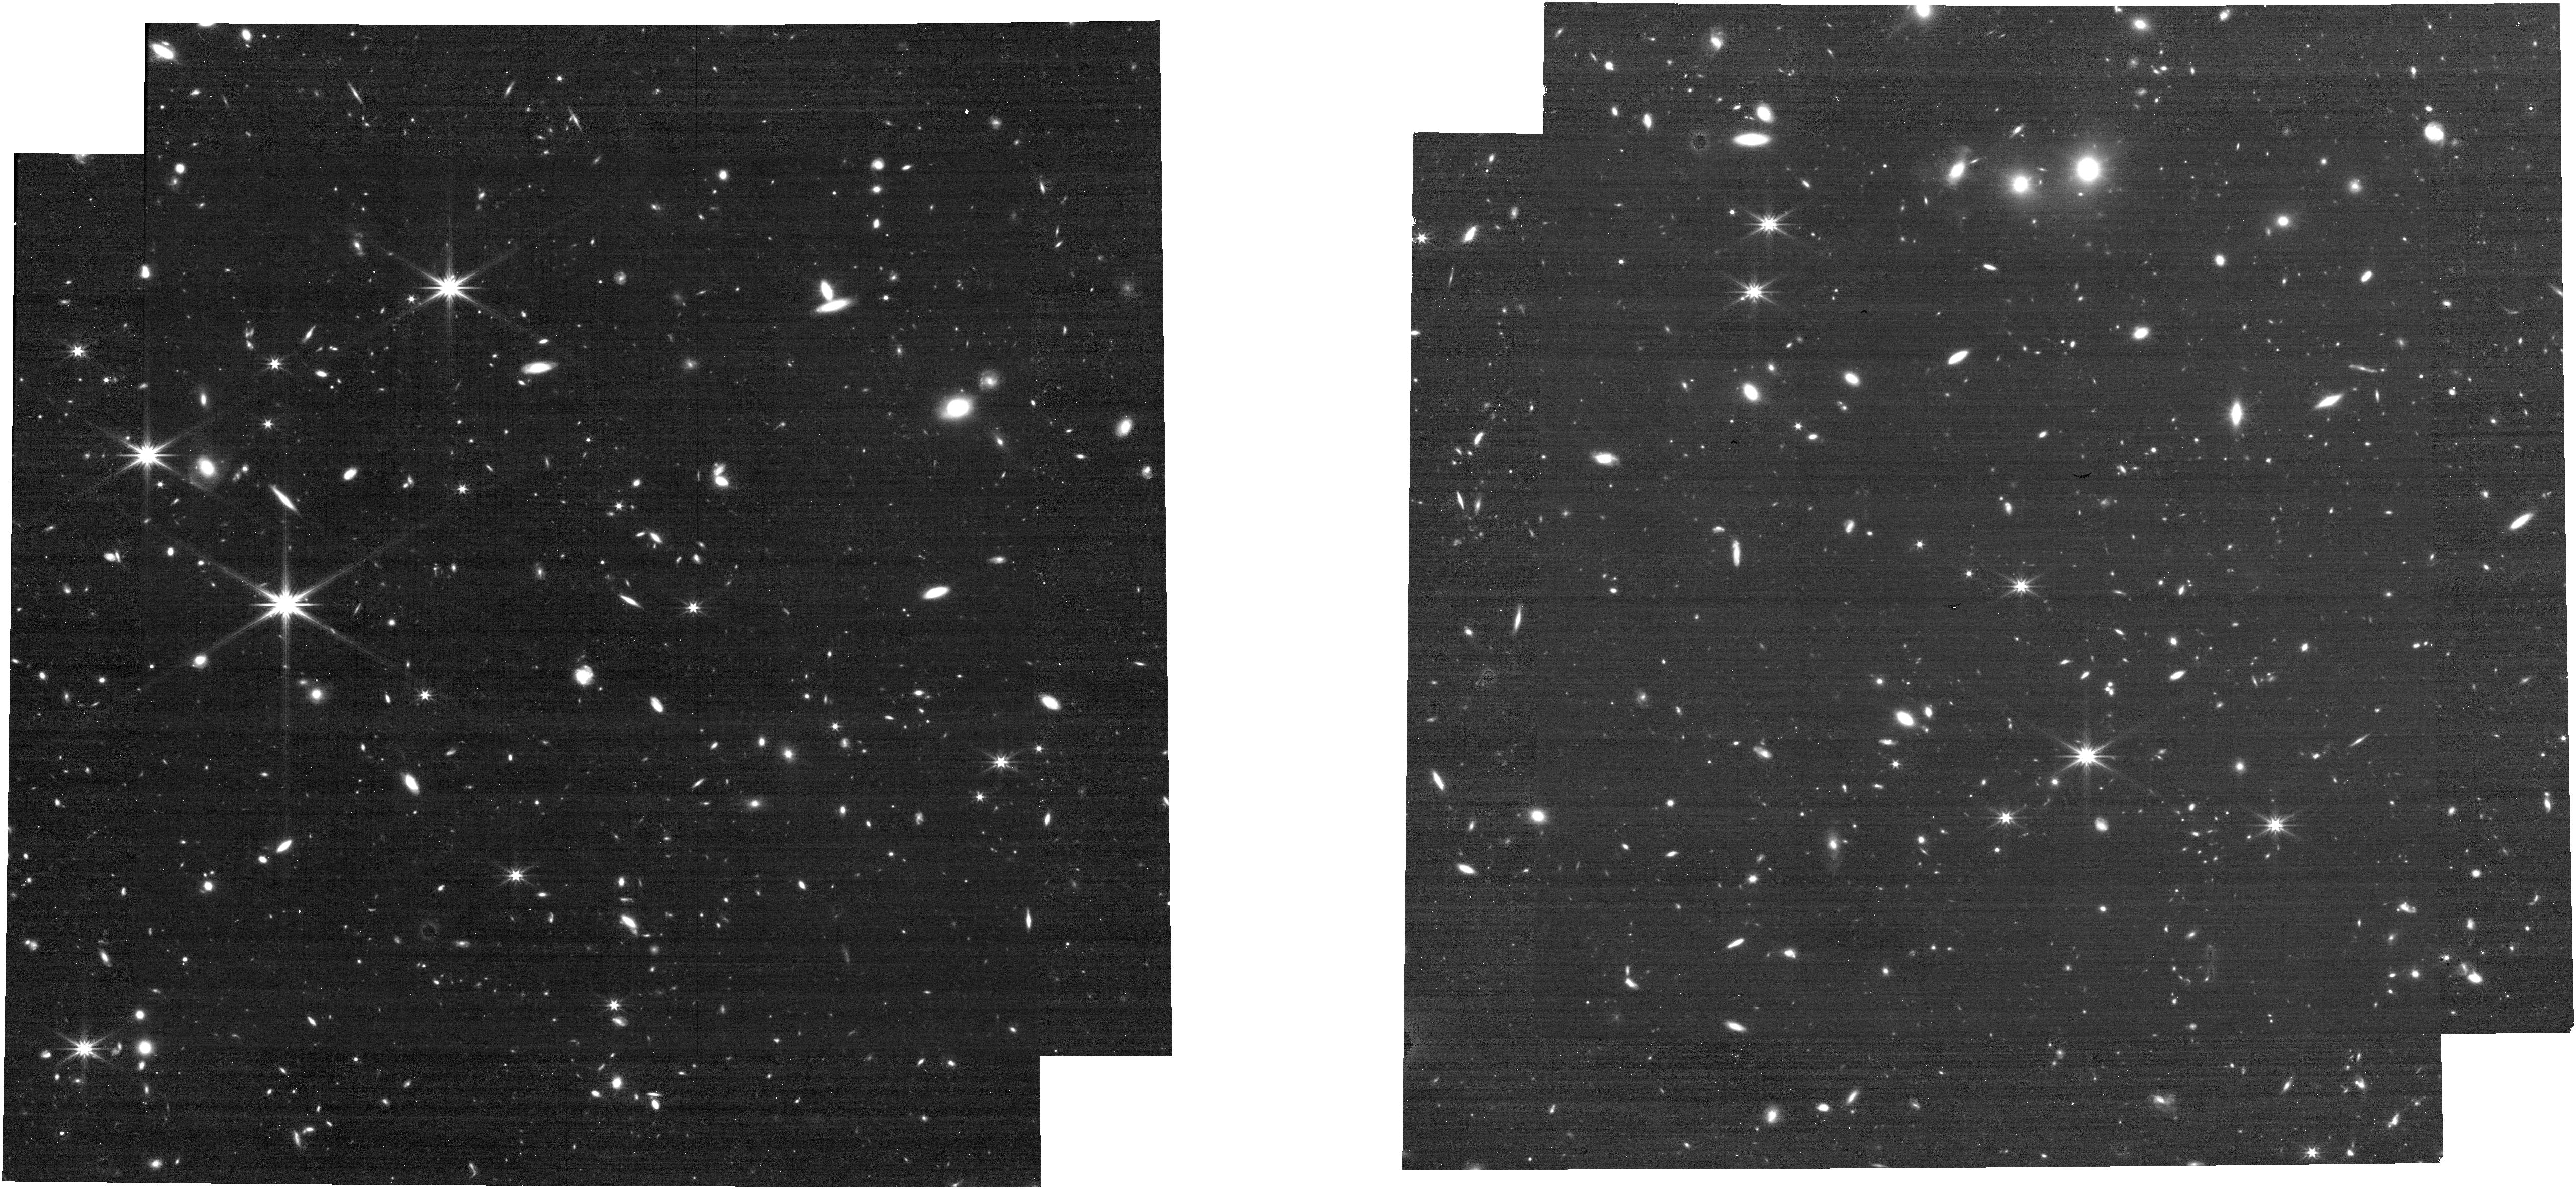
Target: ECLIPTIC-RA80
Instrument: NIRCAM
Filter: F322W2
Exposure: 16 min
Observation ID: jw01063-o133_t005_nircam_clear-f322w2

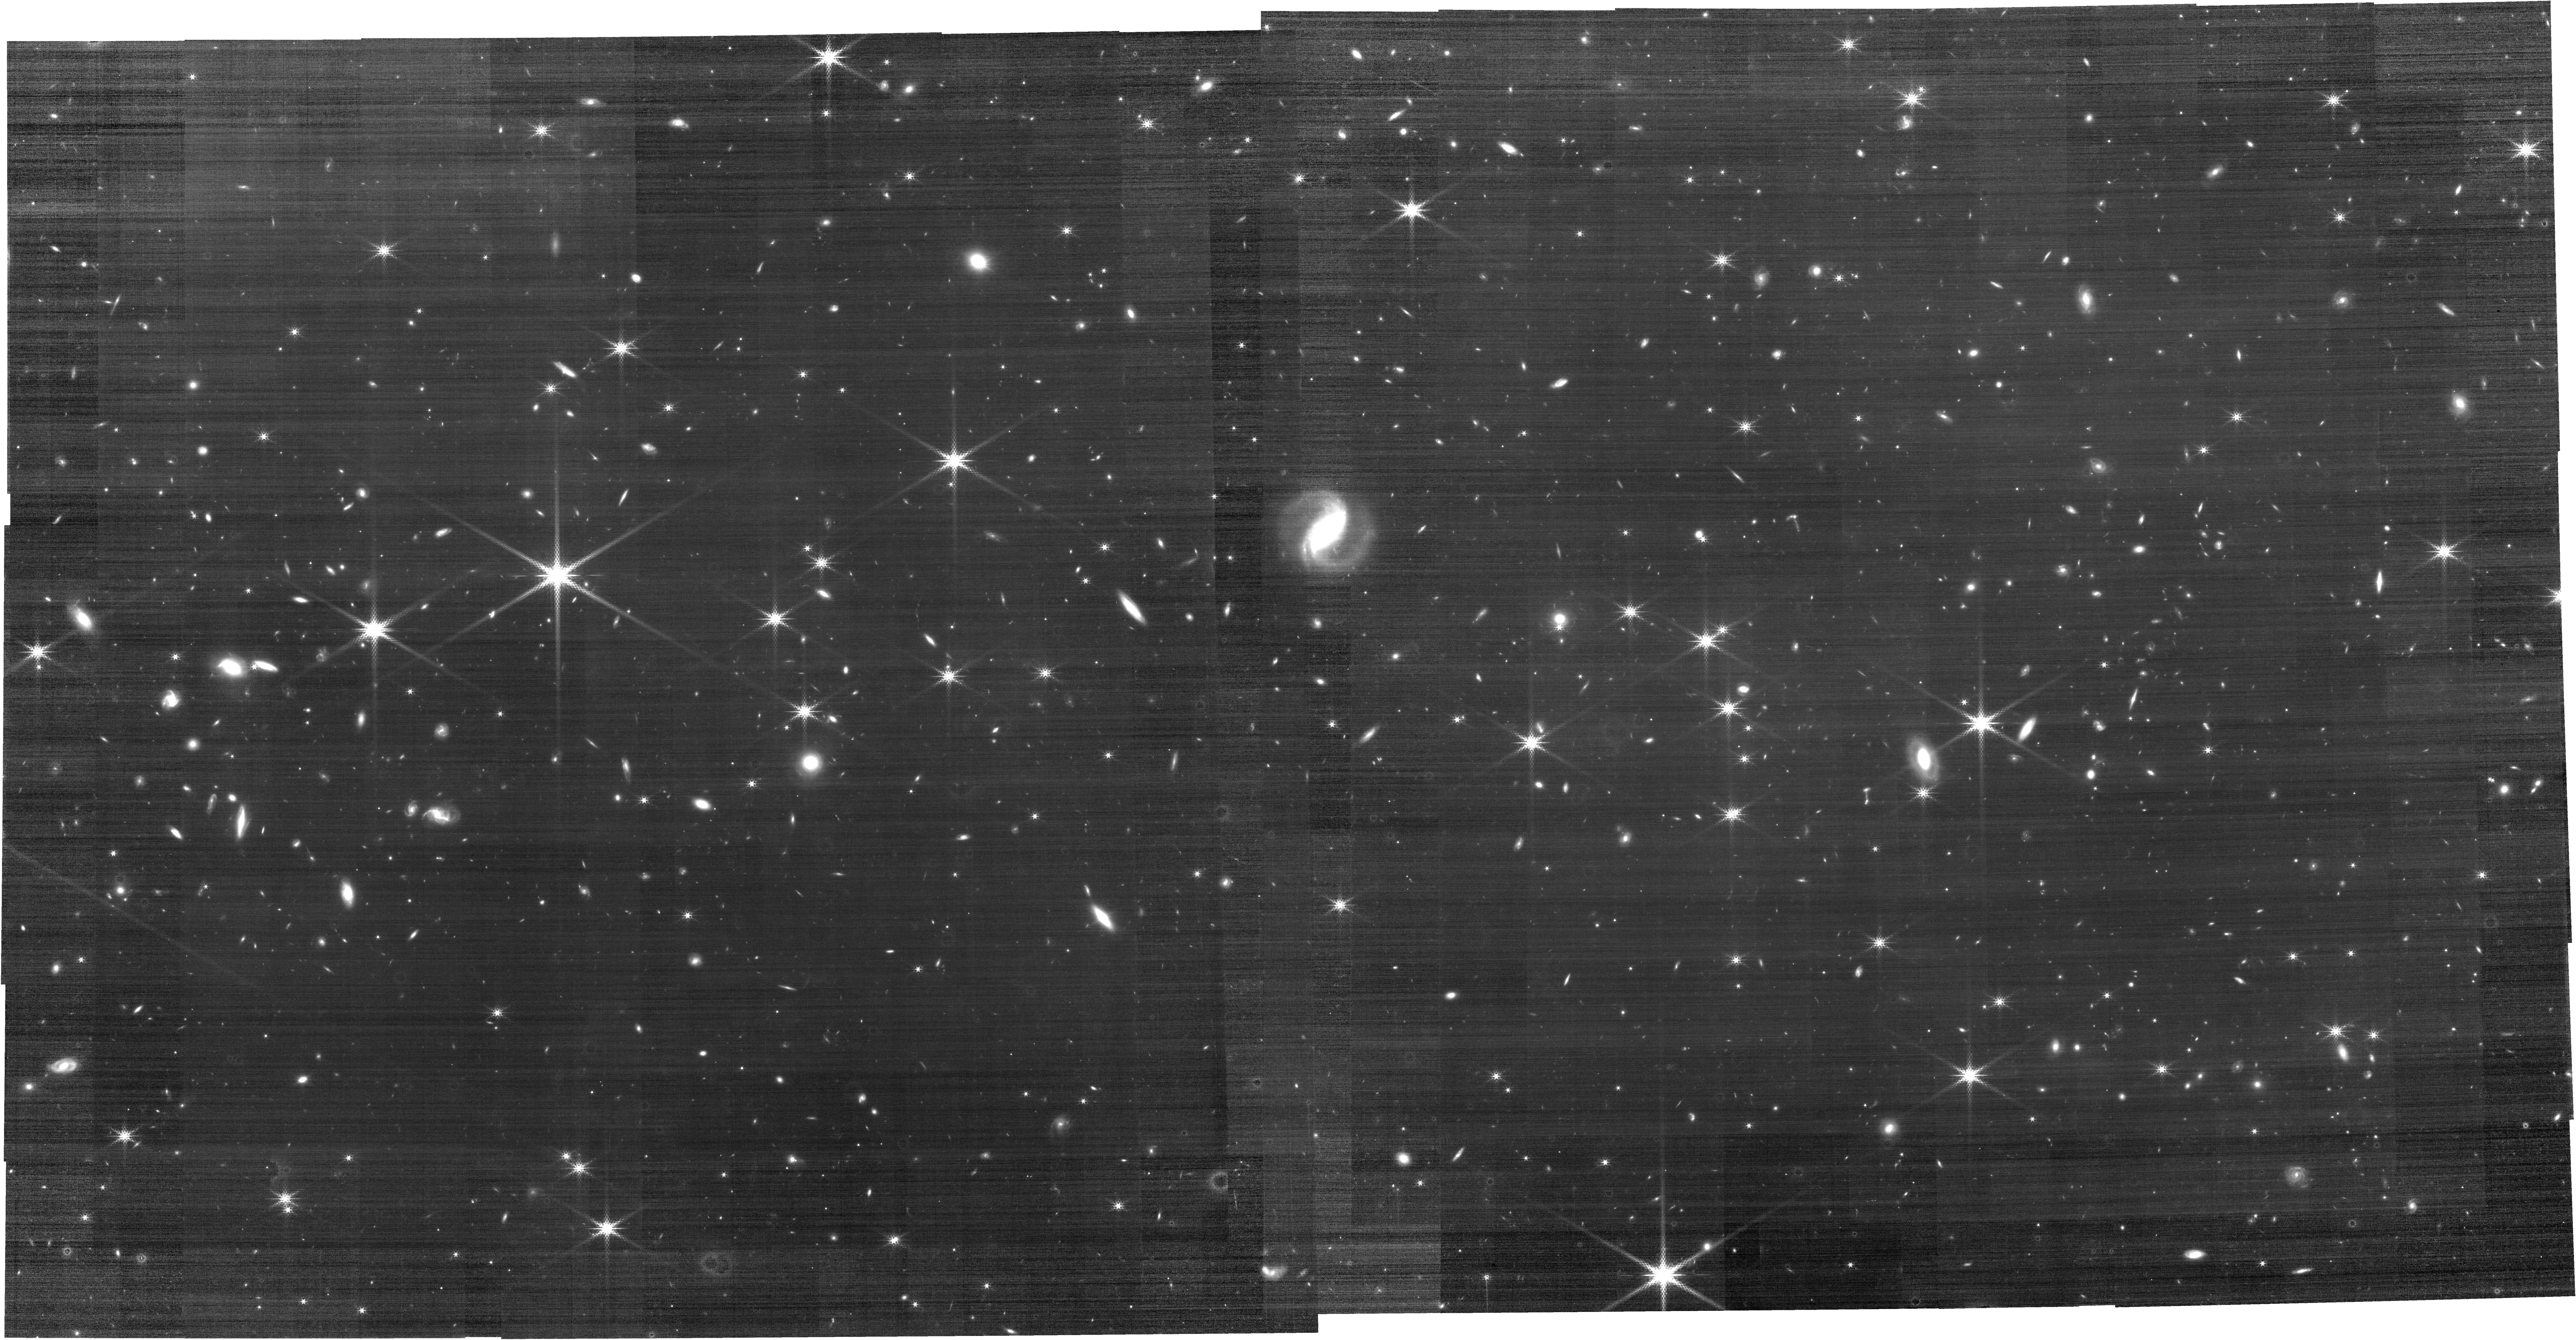
Target: ECLIPTIC-RA60
Instrument: NIRCAM
Filter: F210M
Exposure: 11.8 h
Observation ID: jw01063-o115_t004_nircam_clear-f210m

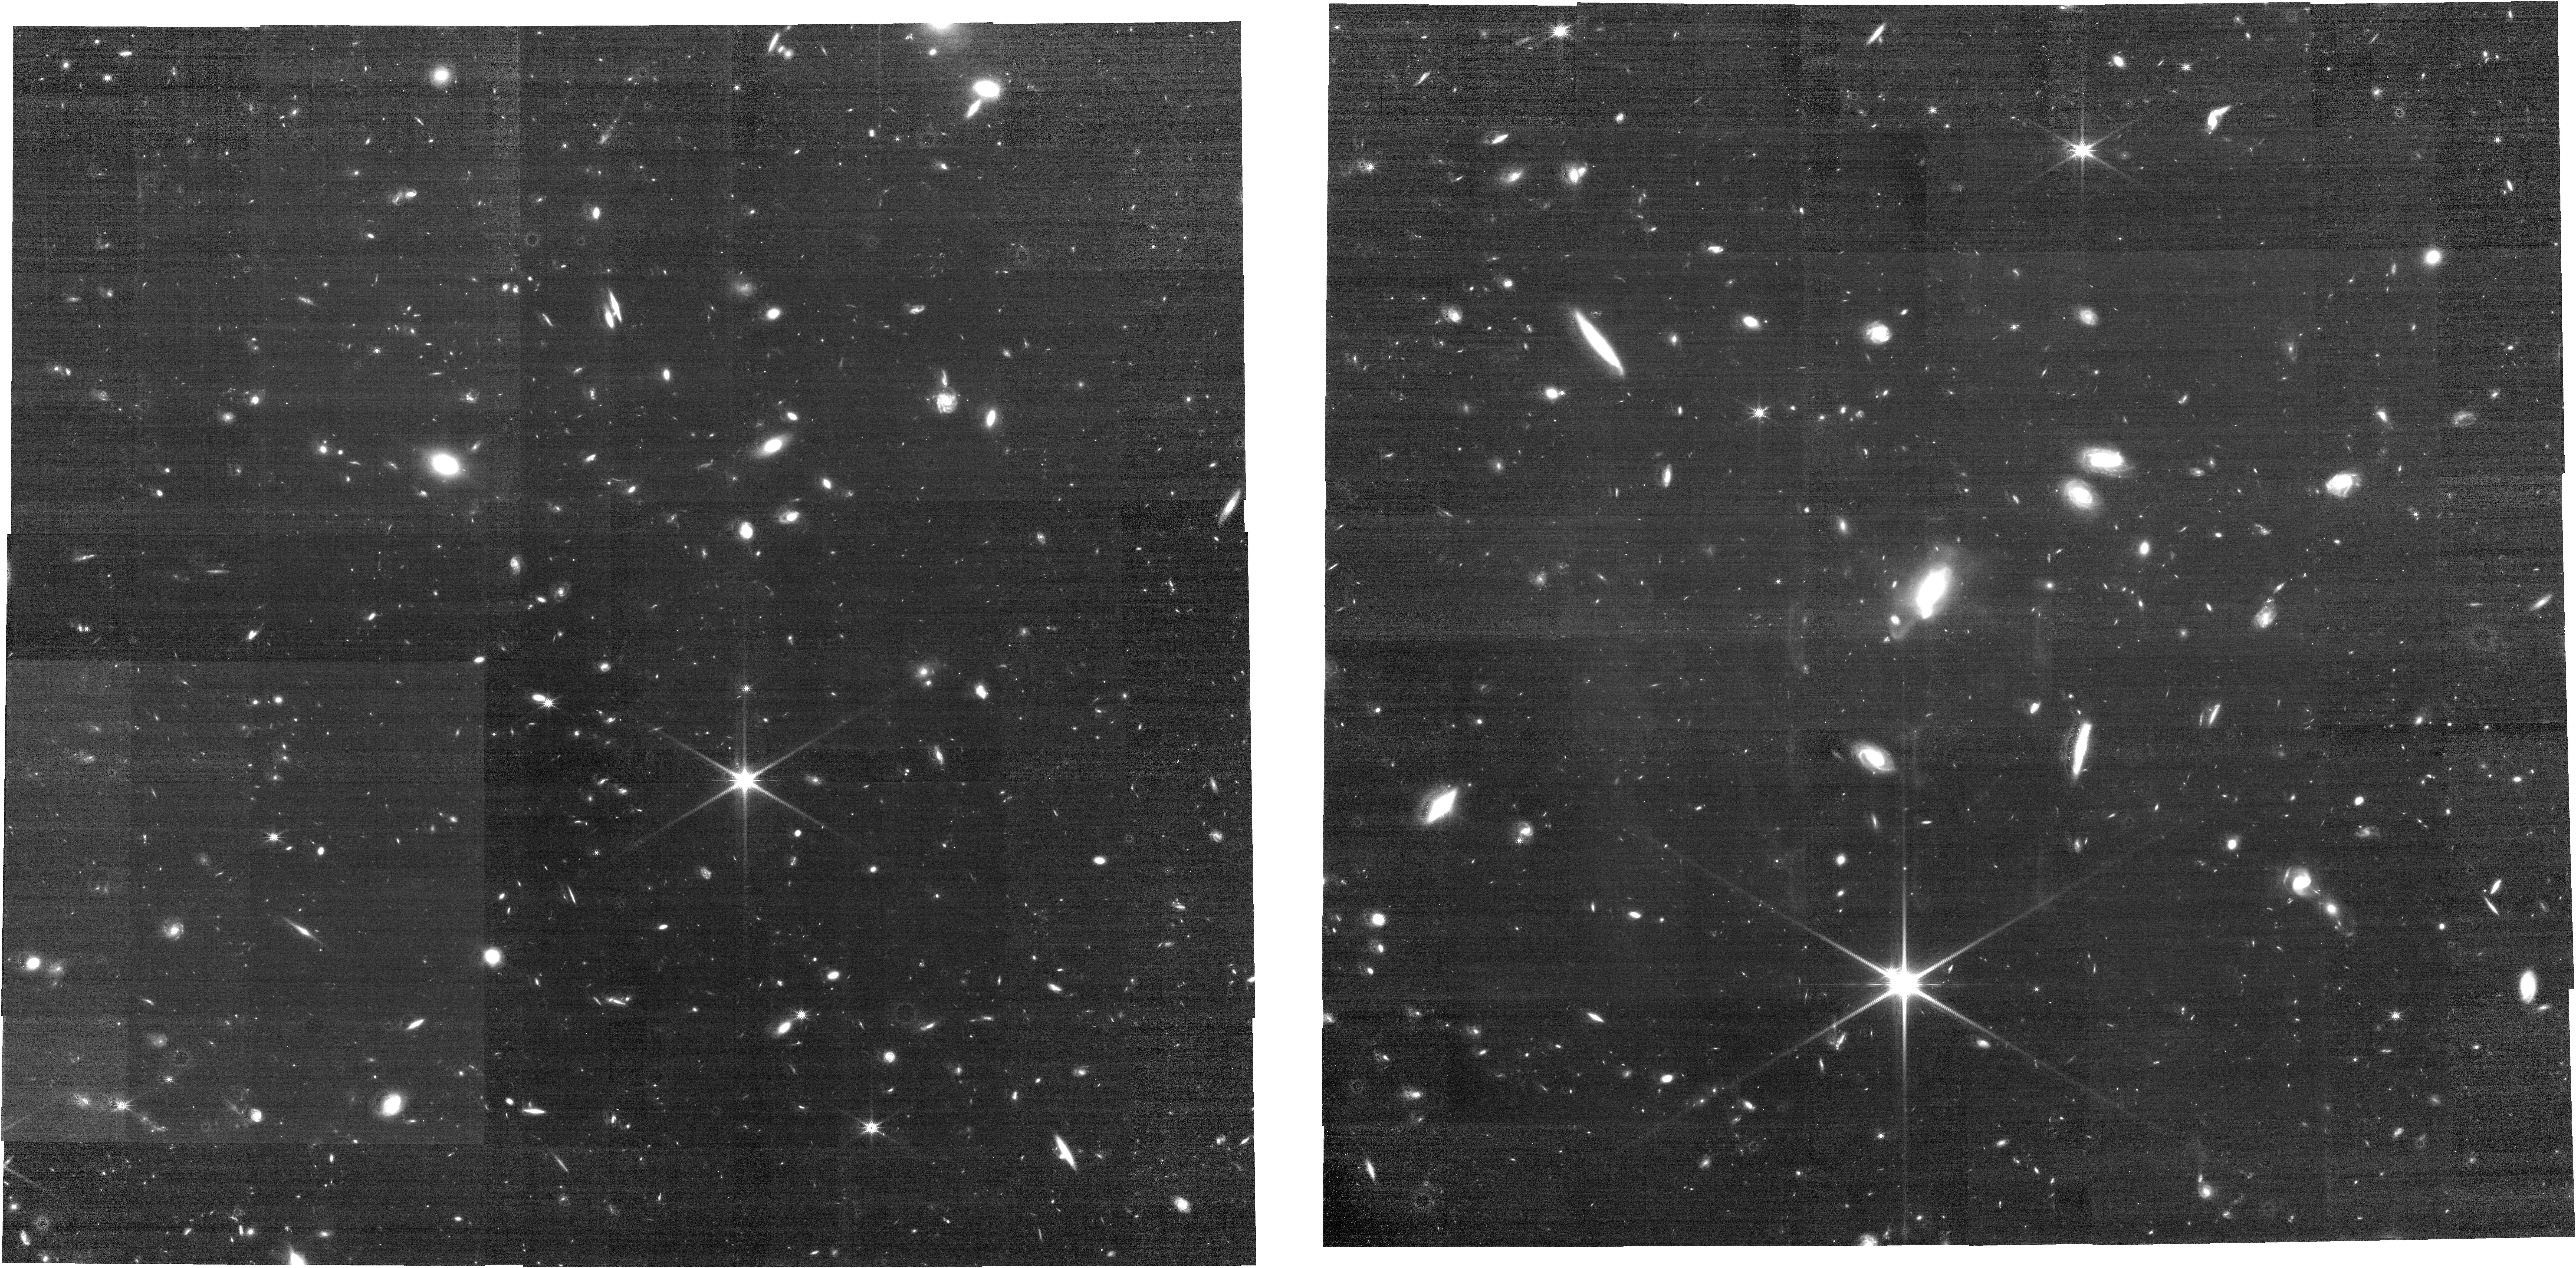
Target: ECLIPTIC-COLD-ATTITUDE
Instrument: NIRCAM
Filter: F150W
Exposure: 9.7 h
Observation ID: jw01063-o003_t032_nircam_clear-f150w

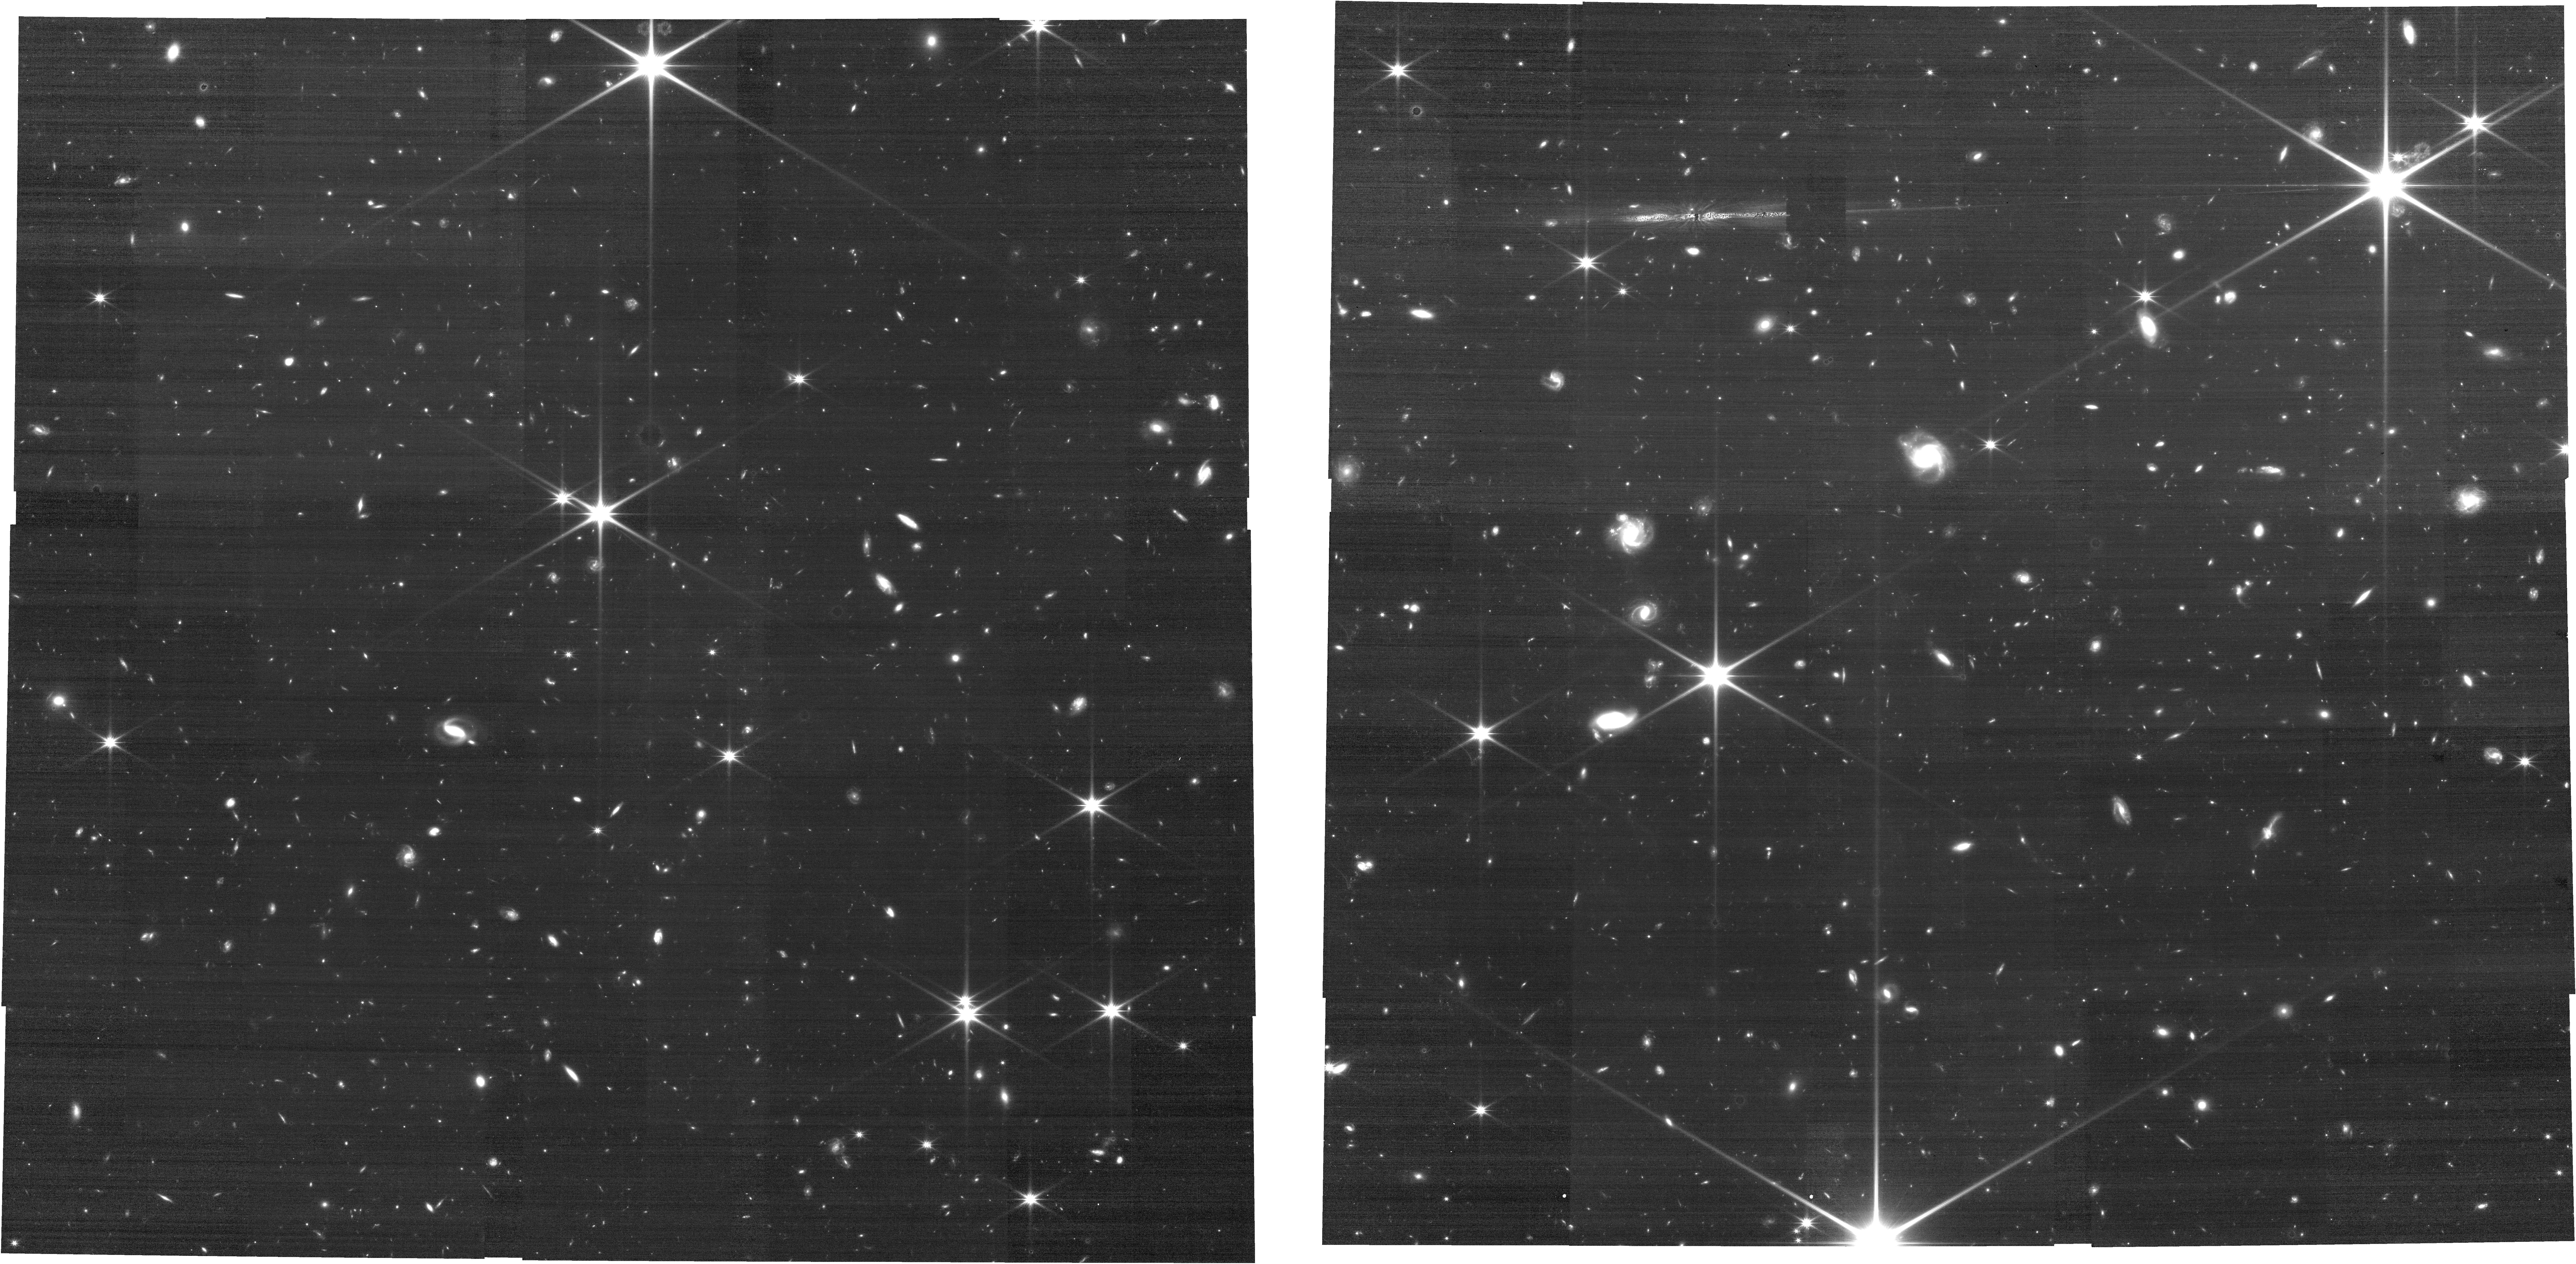
Target: RA80-OBS112.V3+0.6DEG
Instrument: NIRCAM
Filter: F150W2
Exposure: 18 min
Observation ID: jw01063-o163_t020_nircam_clear-f150w2

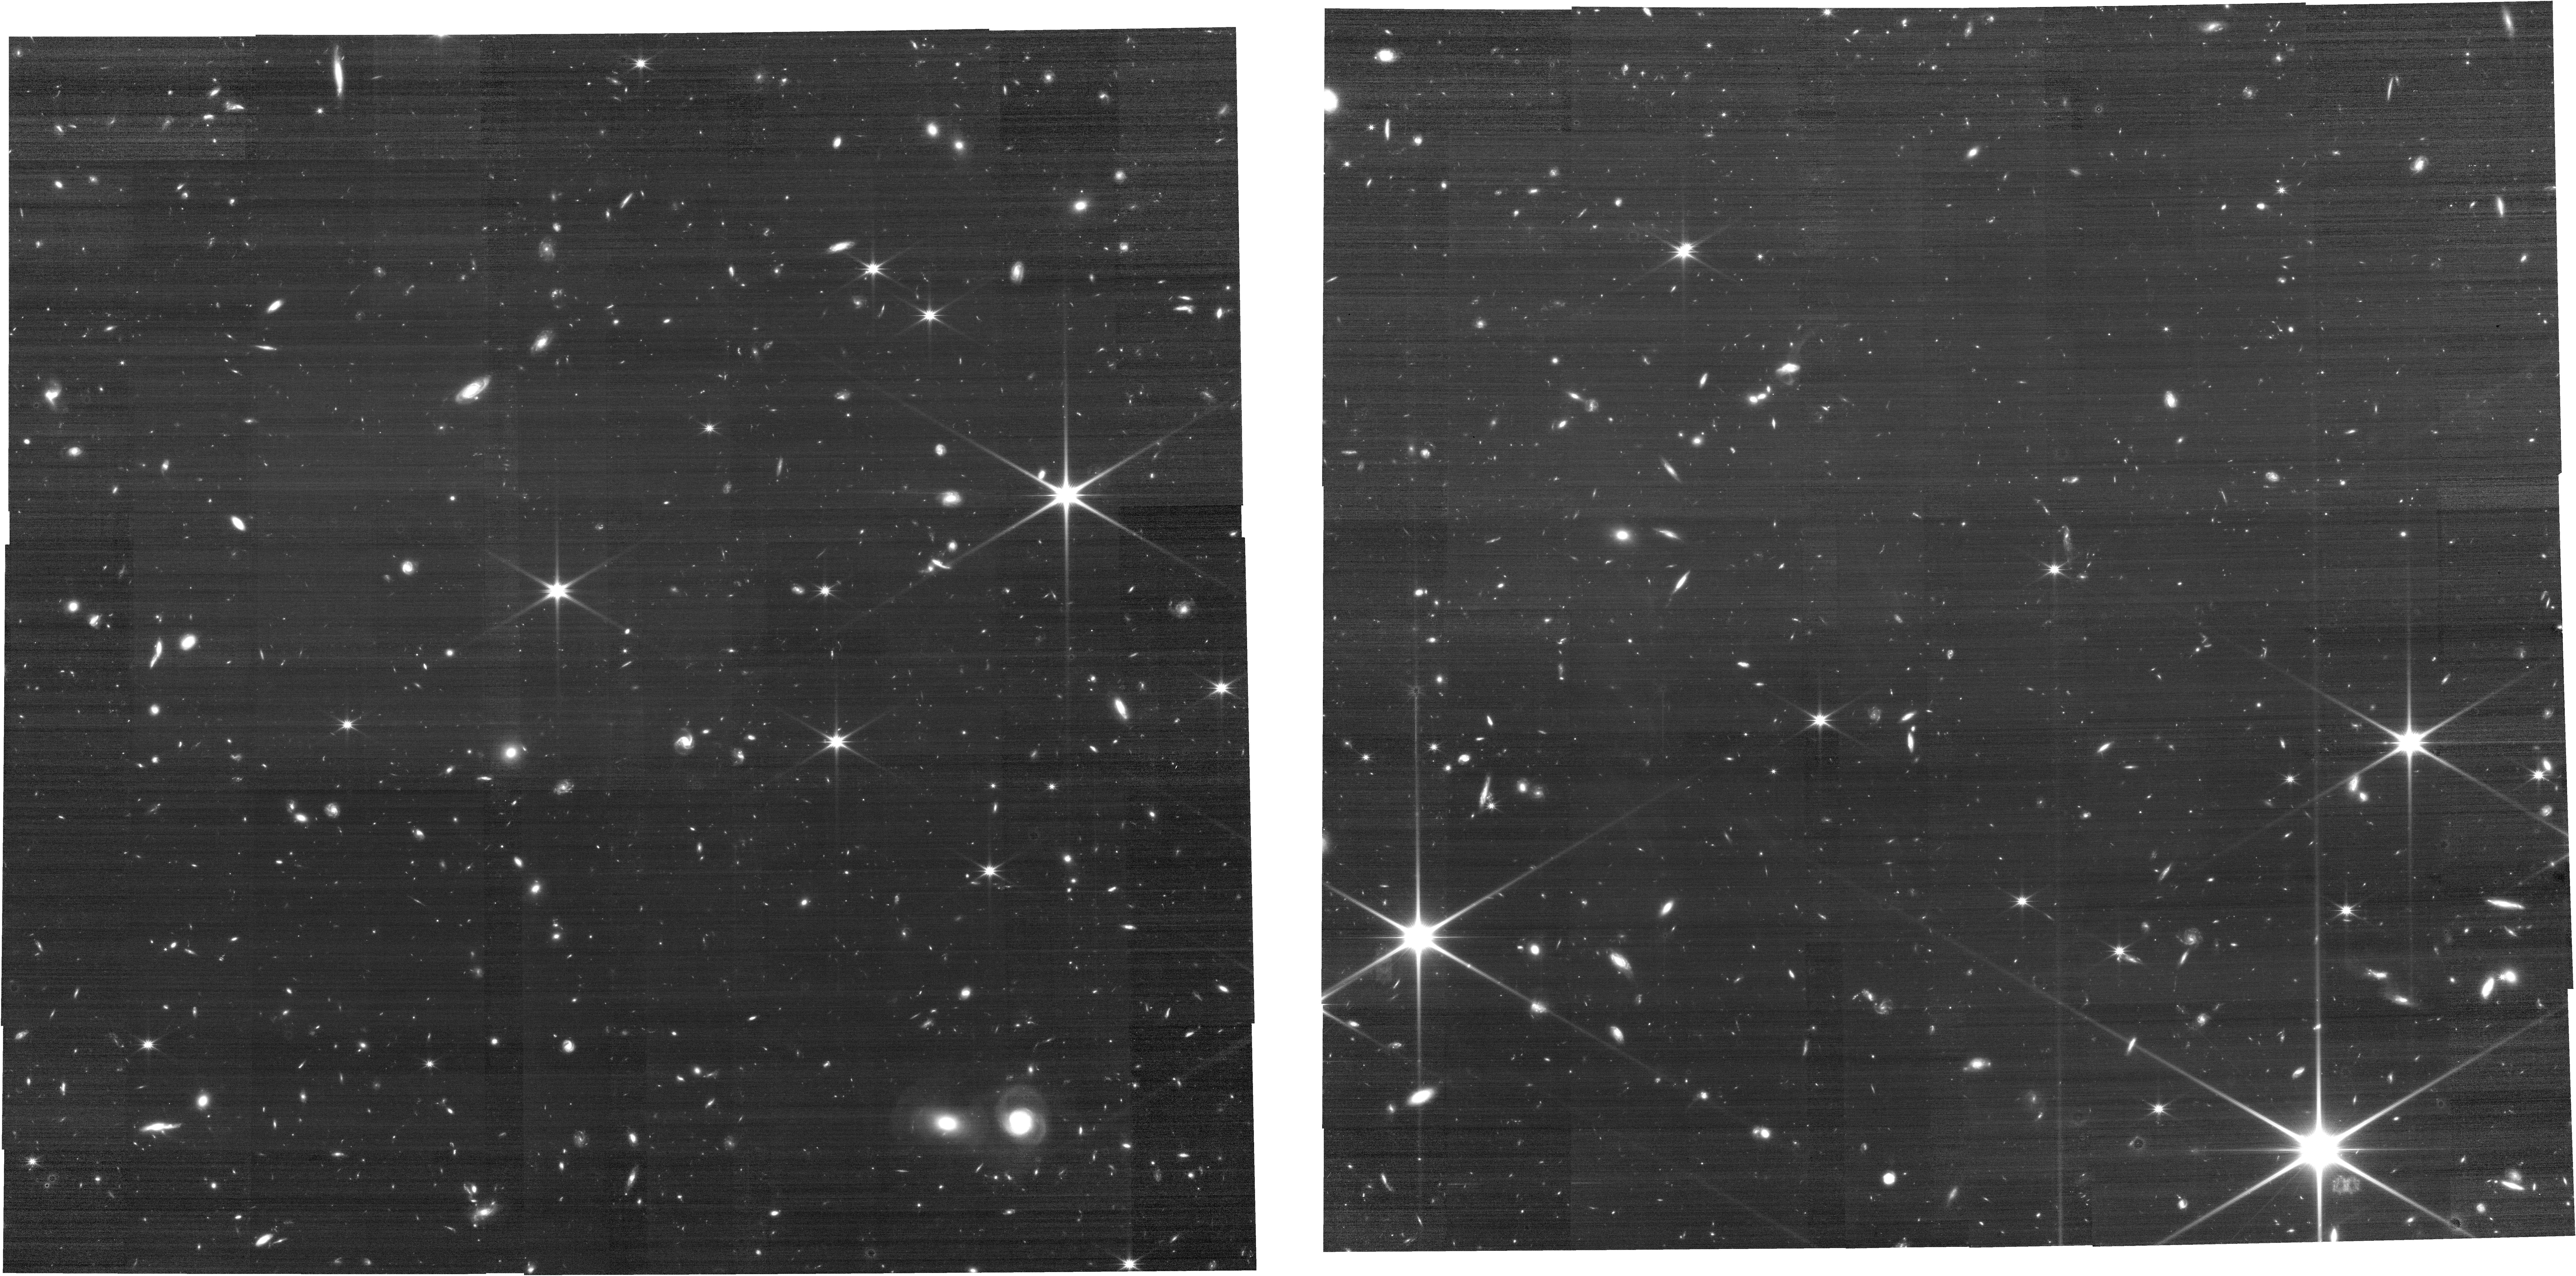
Target: RA80-OBS112.V3+1.2DEG
Instrument: NIRCAM
Filter: F150W2
Exposure: 3.7 h
Observation ID: jw01063-o144_t018_nircam_clear-f150w2

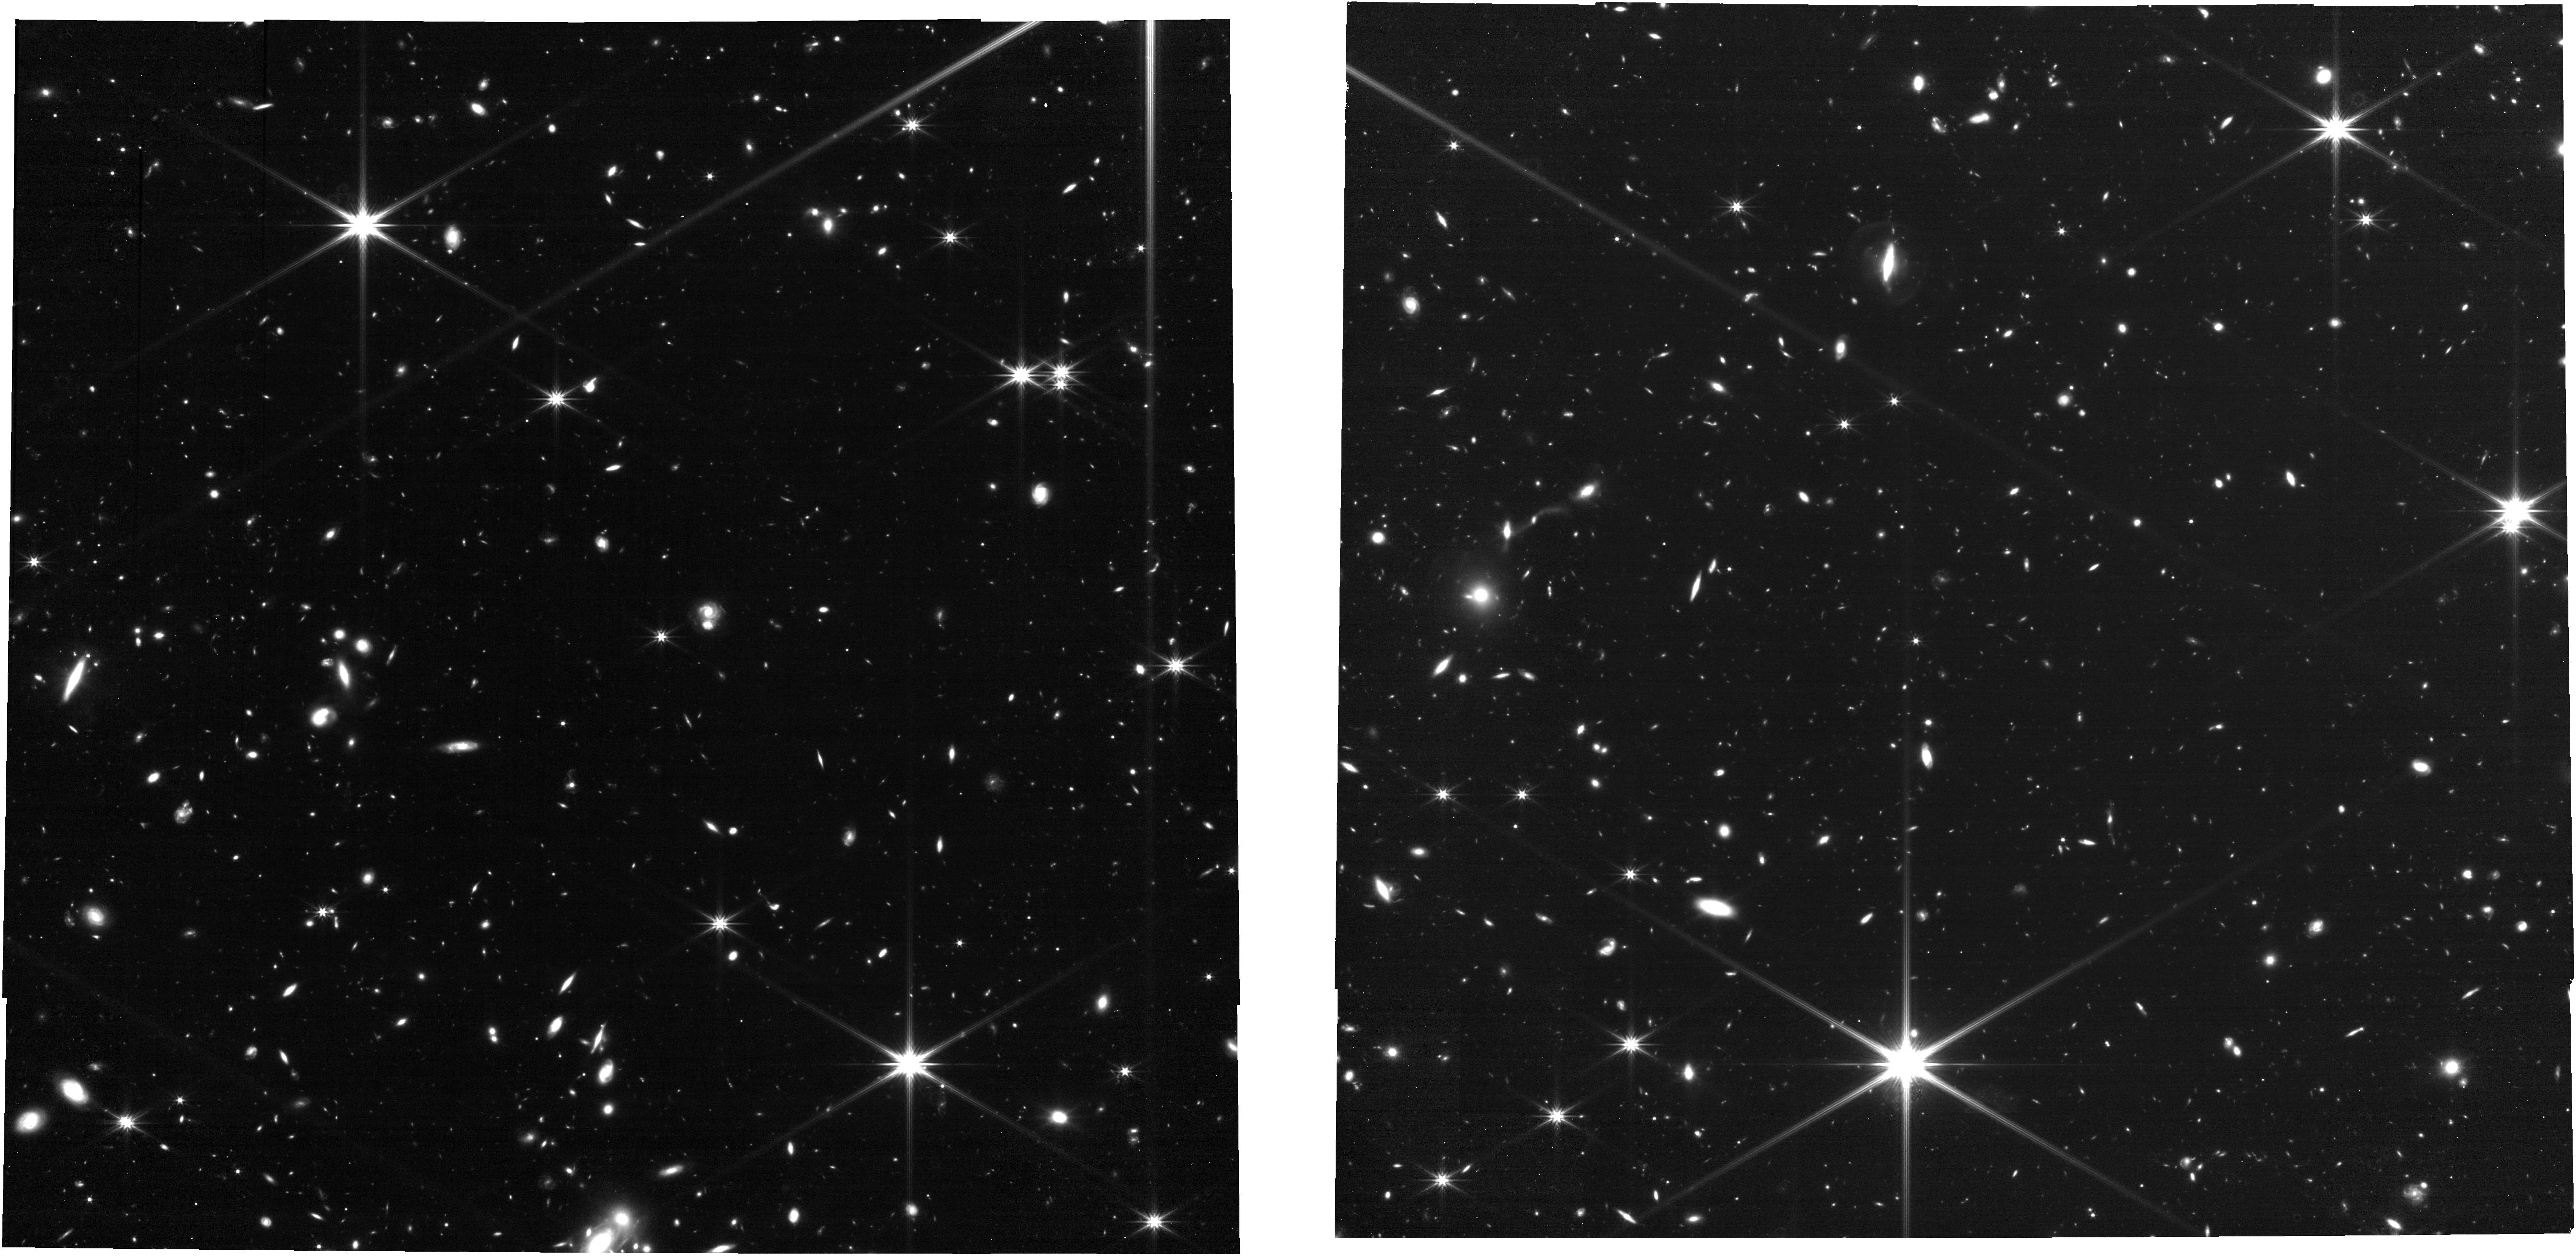
Target: RA80-OBS112.V3-1.2DEG
Instrument: NIRCAM
Filter: F322W2
Exposure: 52 min
Observation ID: jw01063-o141_t015_nircam_clear-f322w2

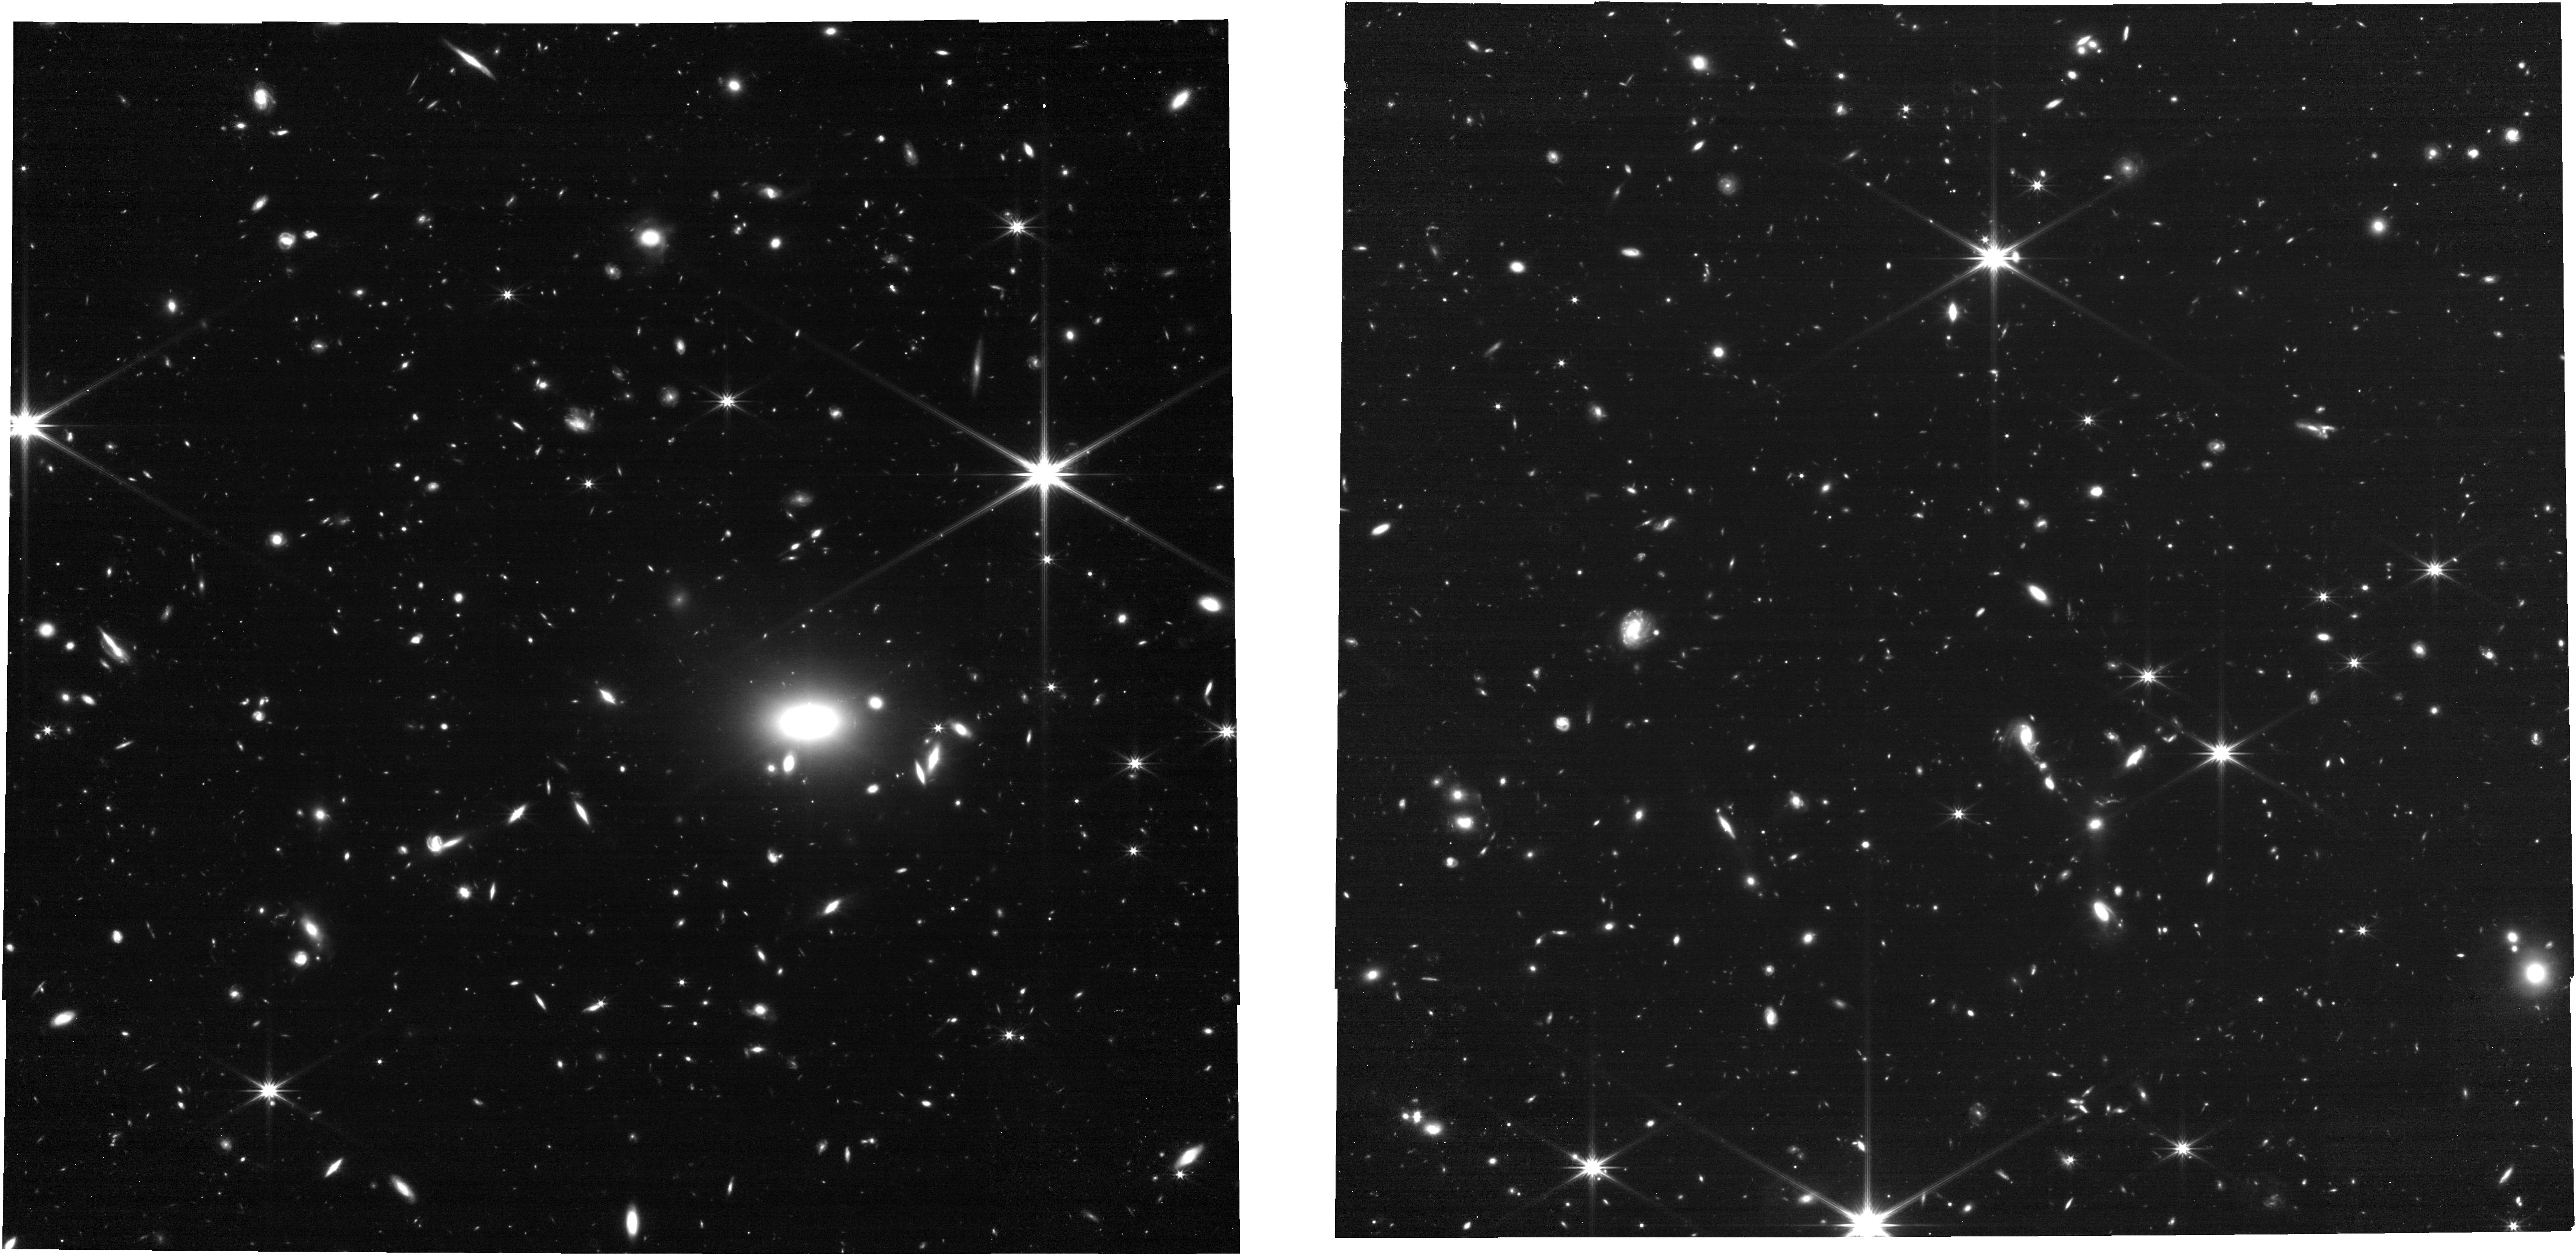
Target: RA80-OBS110.V2+1.5DEG
Instrument: NIRCAM
Filter: F322W2
Exposure: 18 min
Observation ID: jw01063-o157_t027_nircam_clear-f322w2

NIRCam (and NIRISS) External Flats, CAR NIRCam-010 (PI: Sunnquist, Ben)

This activity will take flat field observations of the sky at low ecliptic latitude through a subset of NIRCam filters. In order to efficiently collect enough data to provide an initial verification of flat-field calibrations from ground test, we use pointed observations in a subset of broad and medium band filters. The goal for commissioning will be: (1) to verify to 1% accuracy (1σ) that the flat-field properties of NIRCam have not changed since obtaining ground-test flats, and (2) to begin to accumulate in-orbit sky flats that will be used to improve the NIRCam flat-field calibration and to monitor the flat-field calibration with time. Because the NIRCam flat-field lamps have been disabled, we can only perform this verification and initial calibration using on-sky images. The zodiacal light near the ecliptic plane is bright enough that integrations of several x 10,500 s can provide enough SNR to meet the 1% precision goal in the broad-band (W) NIRCam filters in the SW channel, and even in the M filters in the LW channel. The observations can be made at any ecliptic longitude, and so are amenable to scheduling at any time, including in the Hot or Cold Attitudes of the Thermal Slew test. Most observations are made with a 17-point dither, with a total exposure time of roughly 10,500 sec per pair of SW+LW filters. In order to help verify the available coordinated parallel modes, one observation is instead made with a 9-point primary dither with a 2-point subpixel secondary dither, with a total exposure time of roughly 11,200 sec per pair of SW+LW filters. Dithering will allow removal of point-like sources, yielding a data set that can be used to create a pixel-to-pixel flat-field (P-Flat) calibration image. There are no ground-based flats for NIRCam F070W and F090W, and these observations will be essential to enable NIRCam early science. Observations of the LMC for the astrometric calibration (CARs NIRCam-021, NIRCam-021b) will be used to constrain the low-frequency flat-field behavior. Seven observations are specified with NIRCam as the prime instrument. This is done to guarantee that we get this important data set during commissioning, enabling verifcation of the ground-flats, and planning for the cycle-1 calibration program. NIRISS coordinated parallel observations are taken along with each NIRCam Imaging template observation, providing flat-field data for them at no schedule cost. Andre Martel is Co-I to manage the NIRISS observation planning and data analysis. The NIRCam Engineering Imaging template doesn't allow coordinated parallels, so no NIRISS data are collected during observations 5 and 7. A program of pure-parallel flat-field observations with NIRCam will also be submitted in a separate proposal, and will supplement the data gathered here. Those were originally included in this proposal, but the decision was made in May 2017 to submit them separately. Observtion 107 was modified to slew to a cold intermetiate attitude to allow the thrusters to cold-soak before station keeping activities. Abstract last updated Sep 2020 by B. Sunnquist